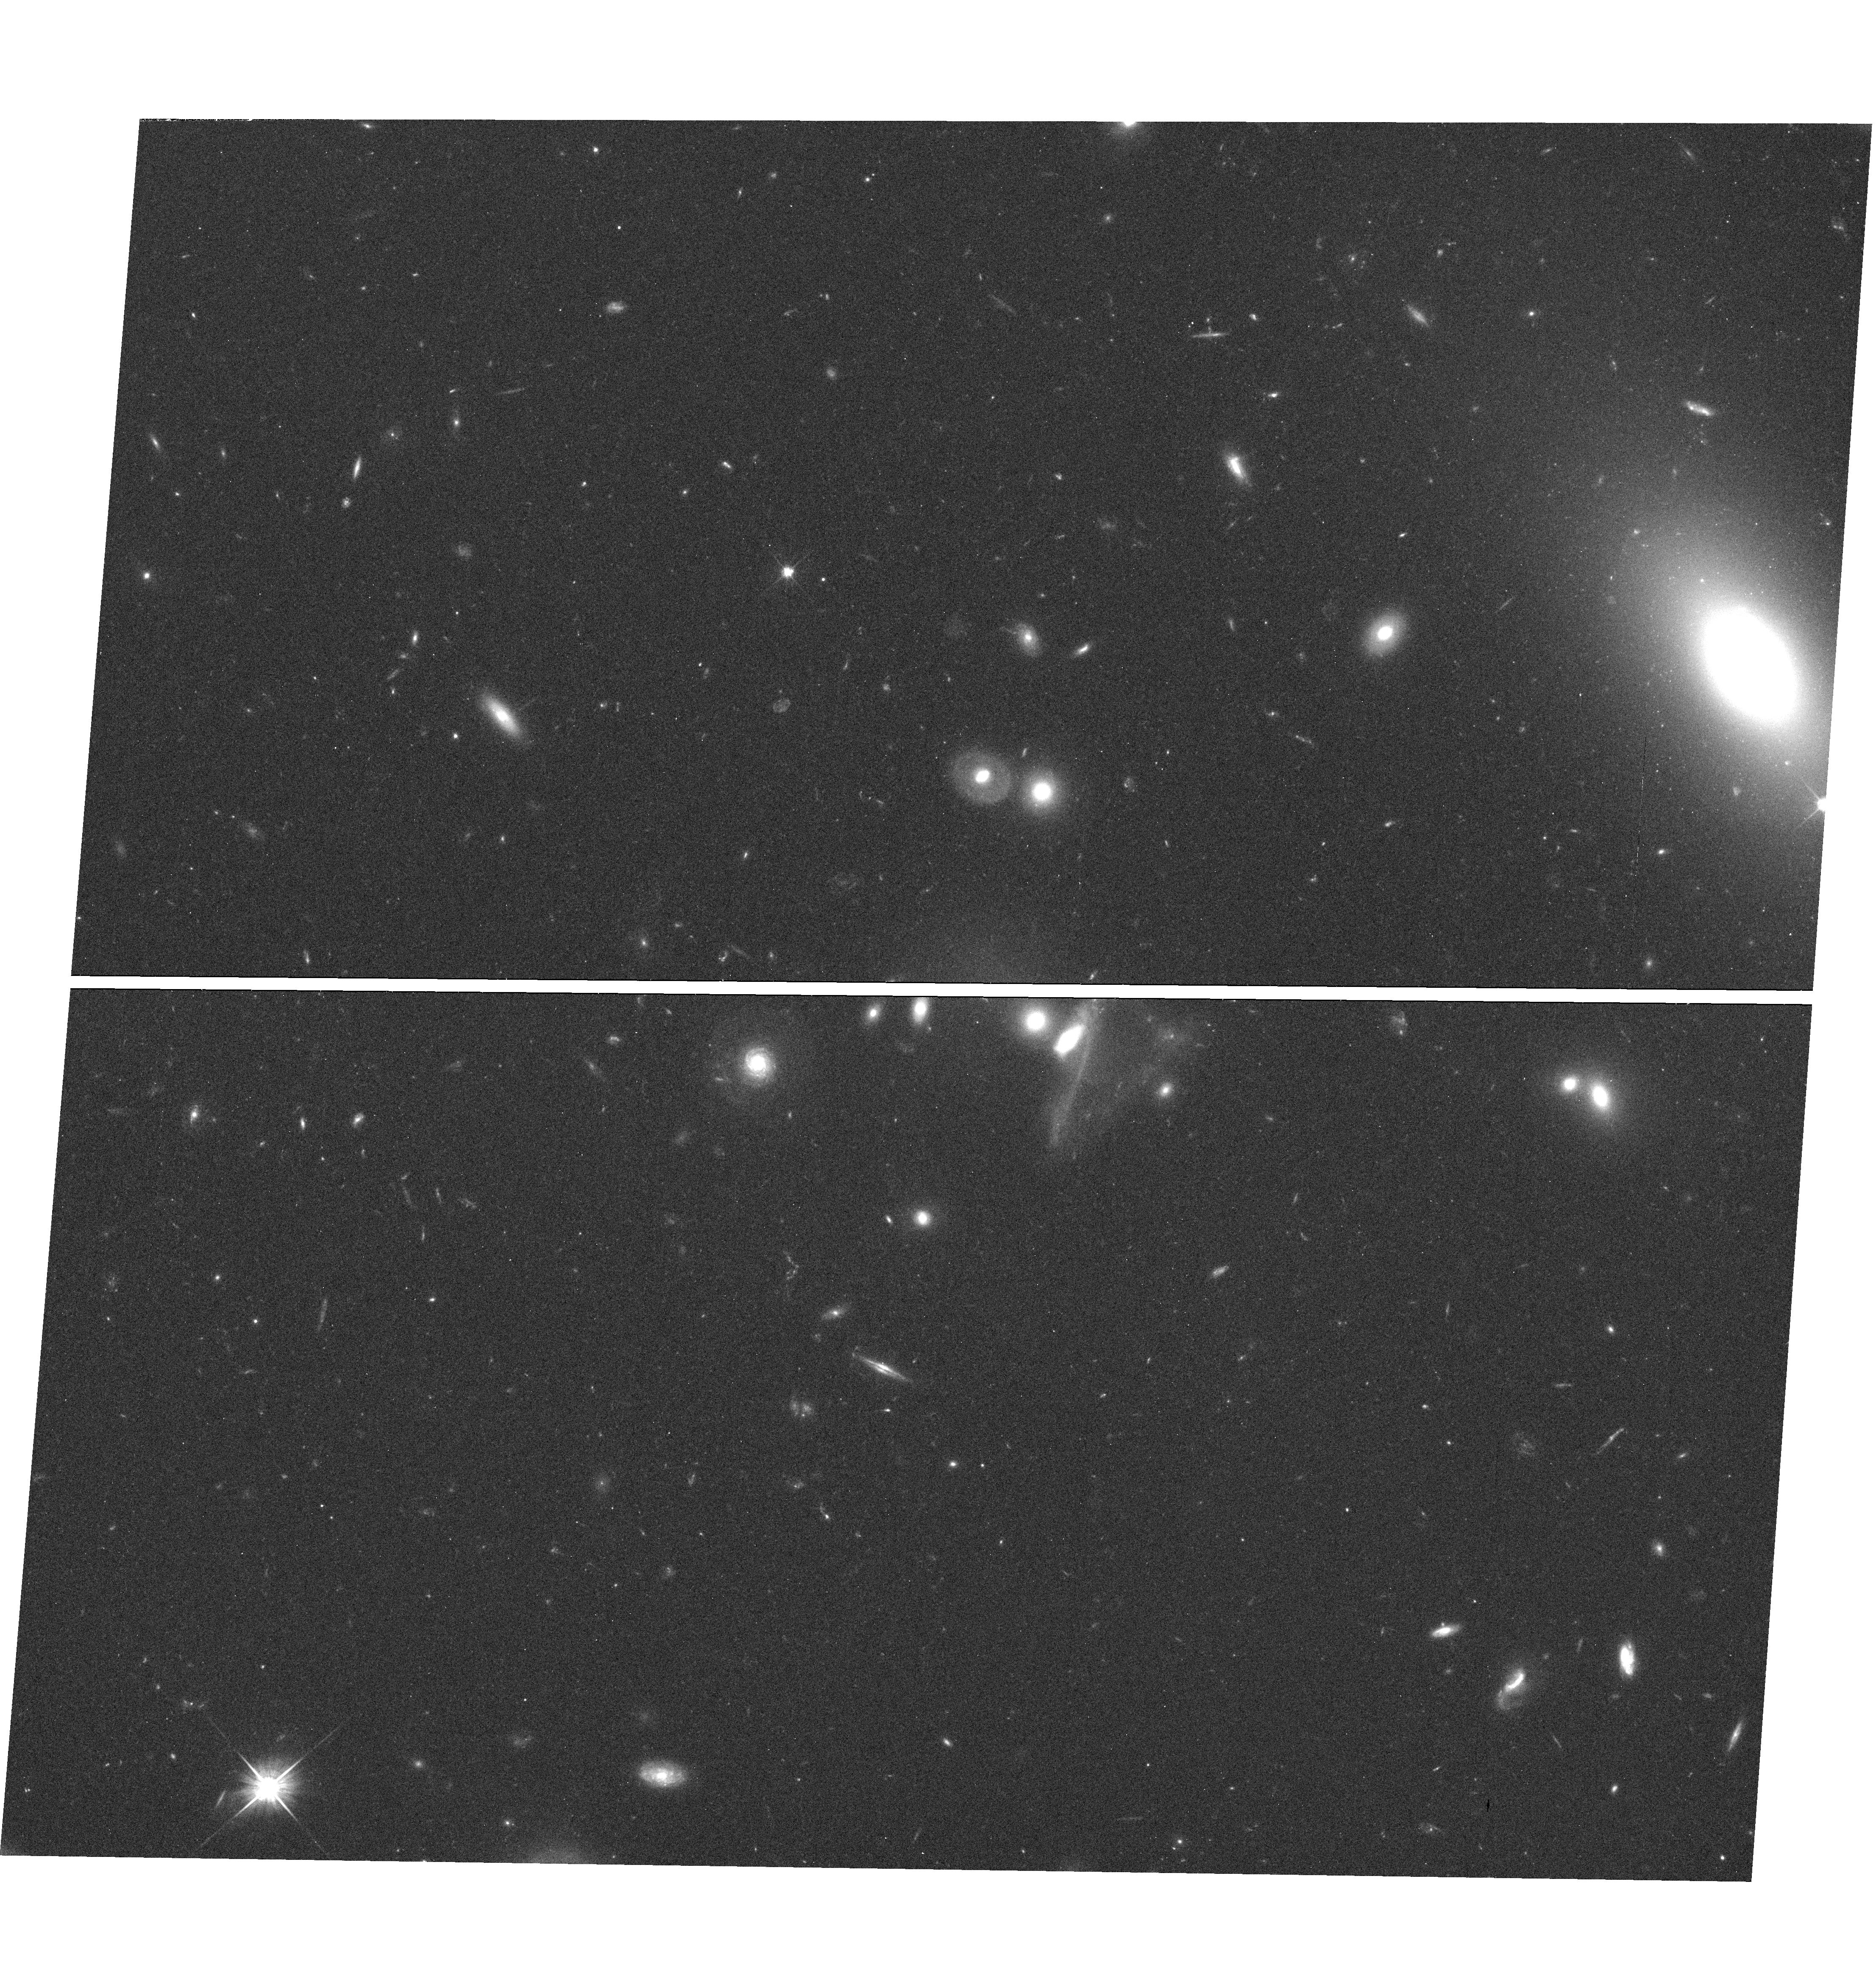
Target: field at RA 162.823°, Dec 33.988°
Instrument: WFC3/UVIS
Filter: F606W
Exposure: 27 min
Observation ID: hst_12024_04_wfc3_uvis_f606w_ibg704

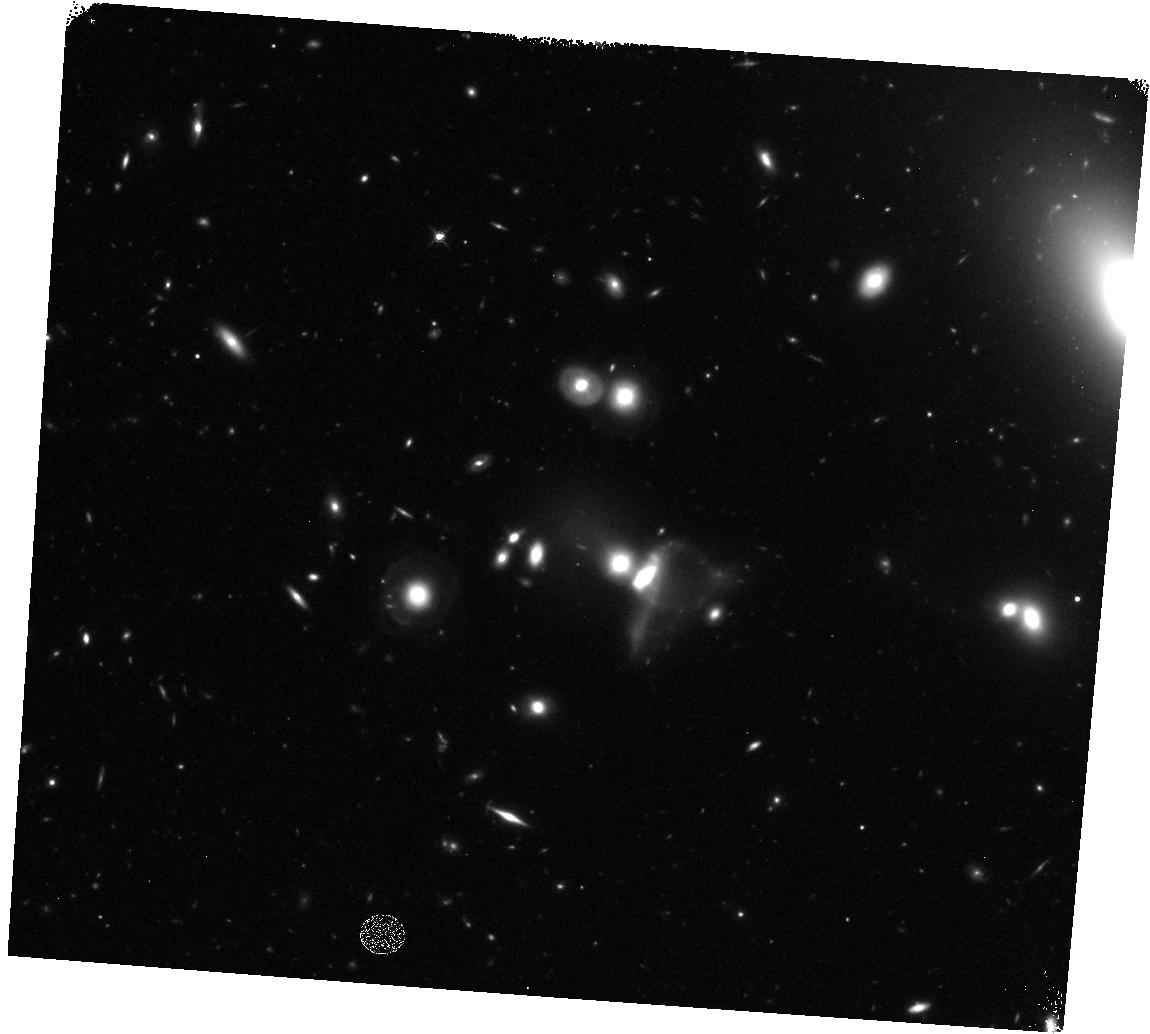
Target: field at RA 162.820°, Dec 33.987°
Instrument: WFC3/IR
Filter: F160W
Exposure: 32 min
Observation ID: hst_12024_05_wfc3_ir_f160w_ibg705

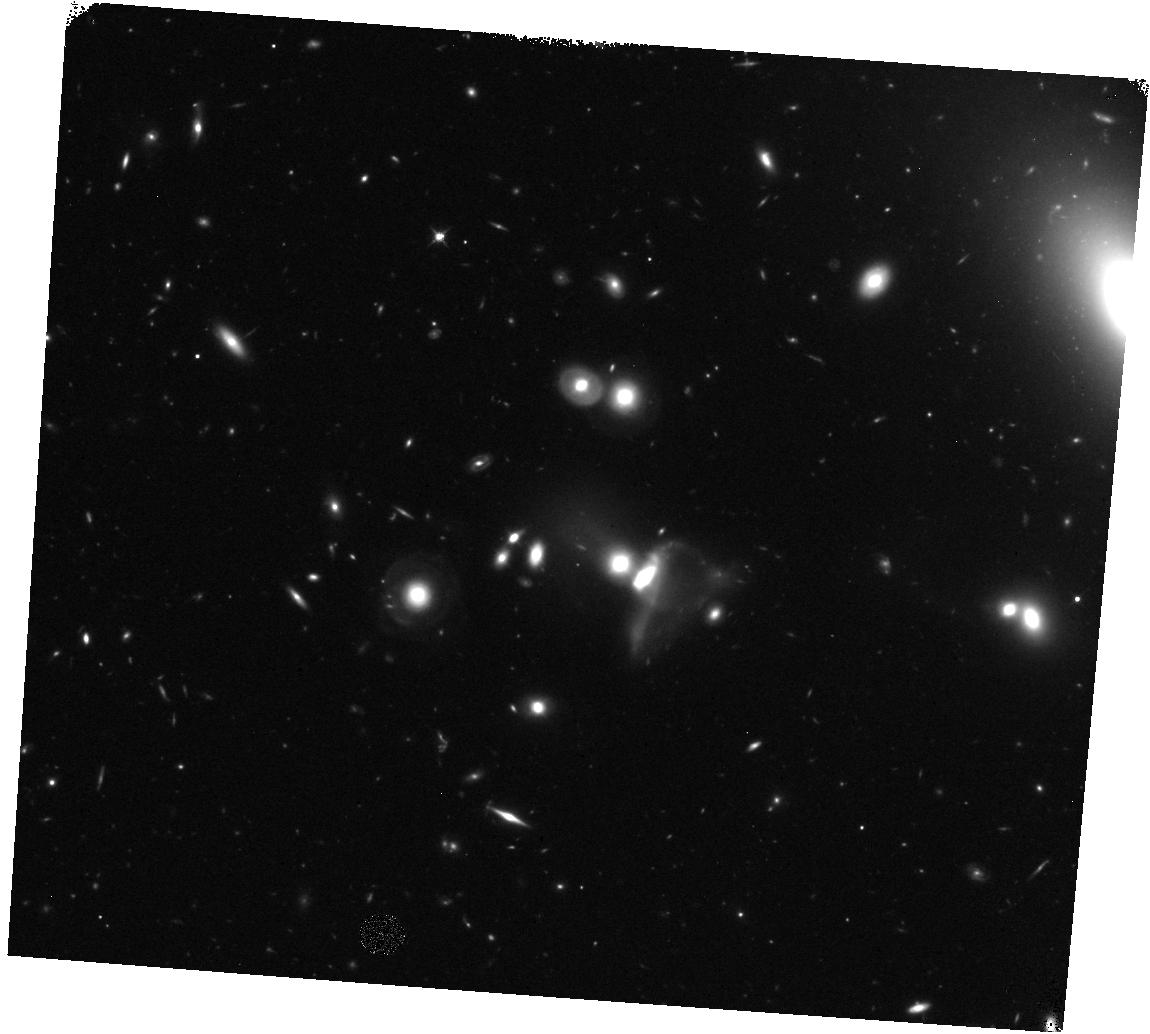
Target: field at RA 162.820°, Dec 33.987°
Instrument: WFC3/IR
Filter: F125W
Exposure: 32 min
Observation ID: hst_12024_05_wfc3_ir_f125w_ibg705

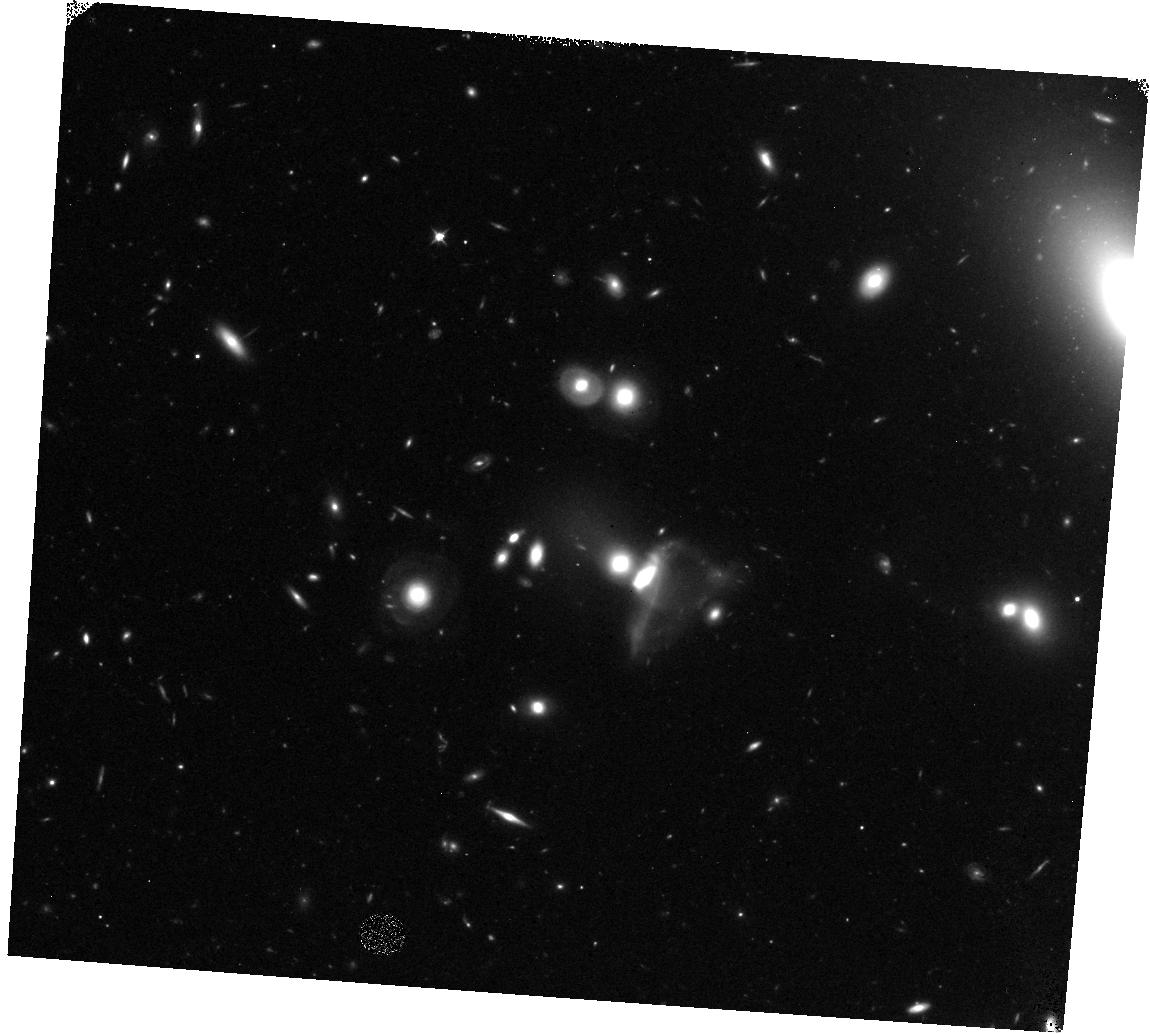
Target: field at RA 162.820°, Dec 33.987°
Instrument: WFC3/IR
Filter: F098M
Exposure: 1.1 h
Observation ID: hst_12024_05_wfc3_ir_f098m_ibg705

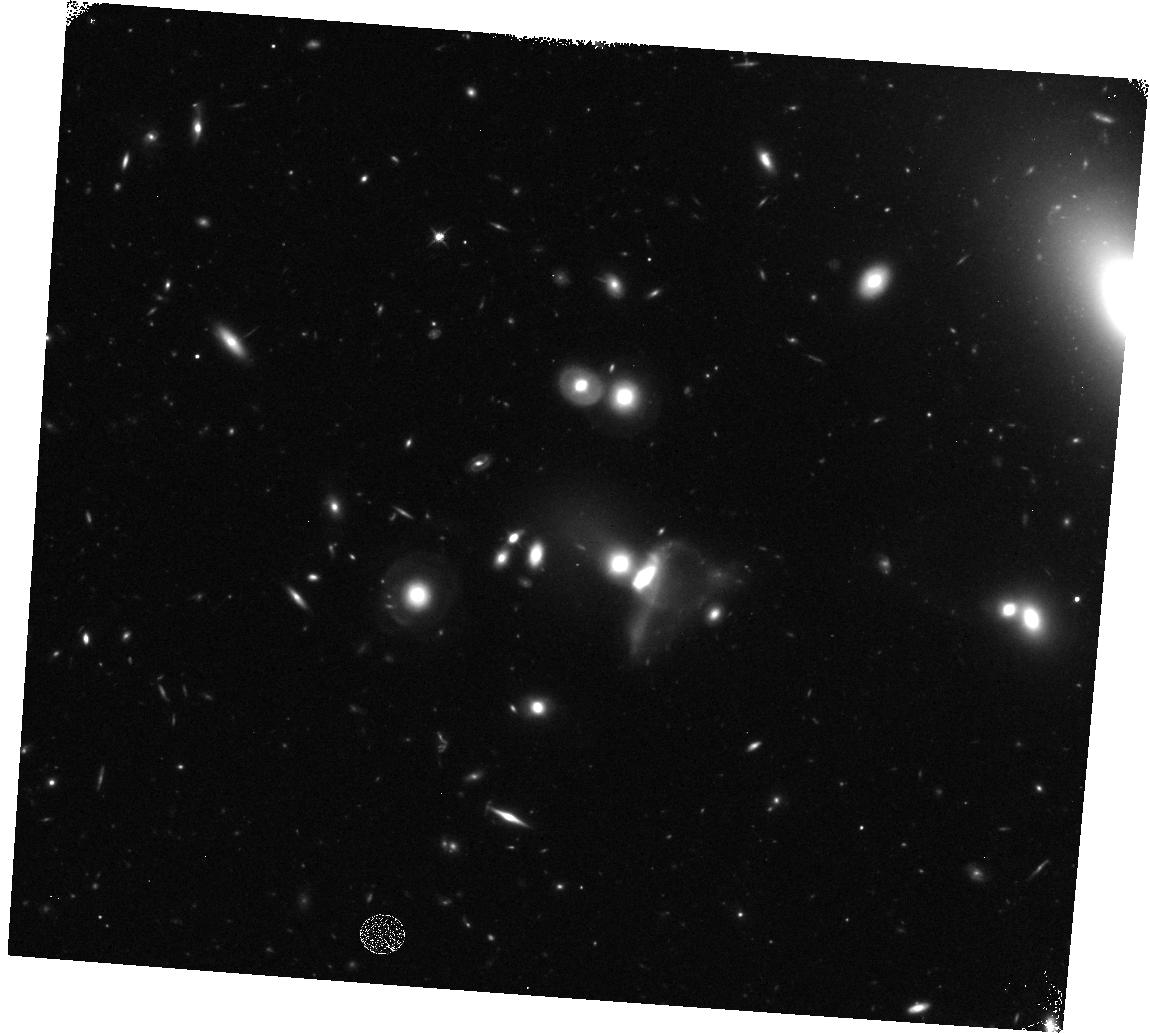
Target: field at RA 162.820°, Dec 33.987°
Instrument: WFC3/IR
Filter: F125W
Exposure: 23 min
Observation ID: hst_12024_04_wfc3_ir_f125w_ibg704

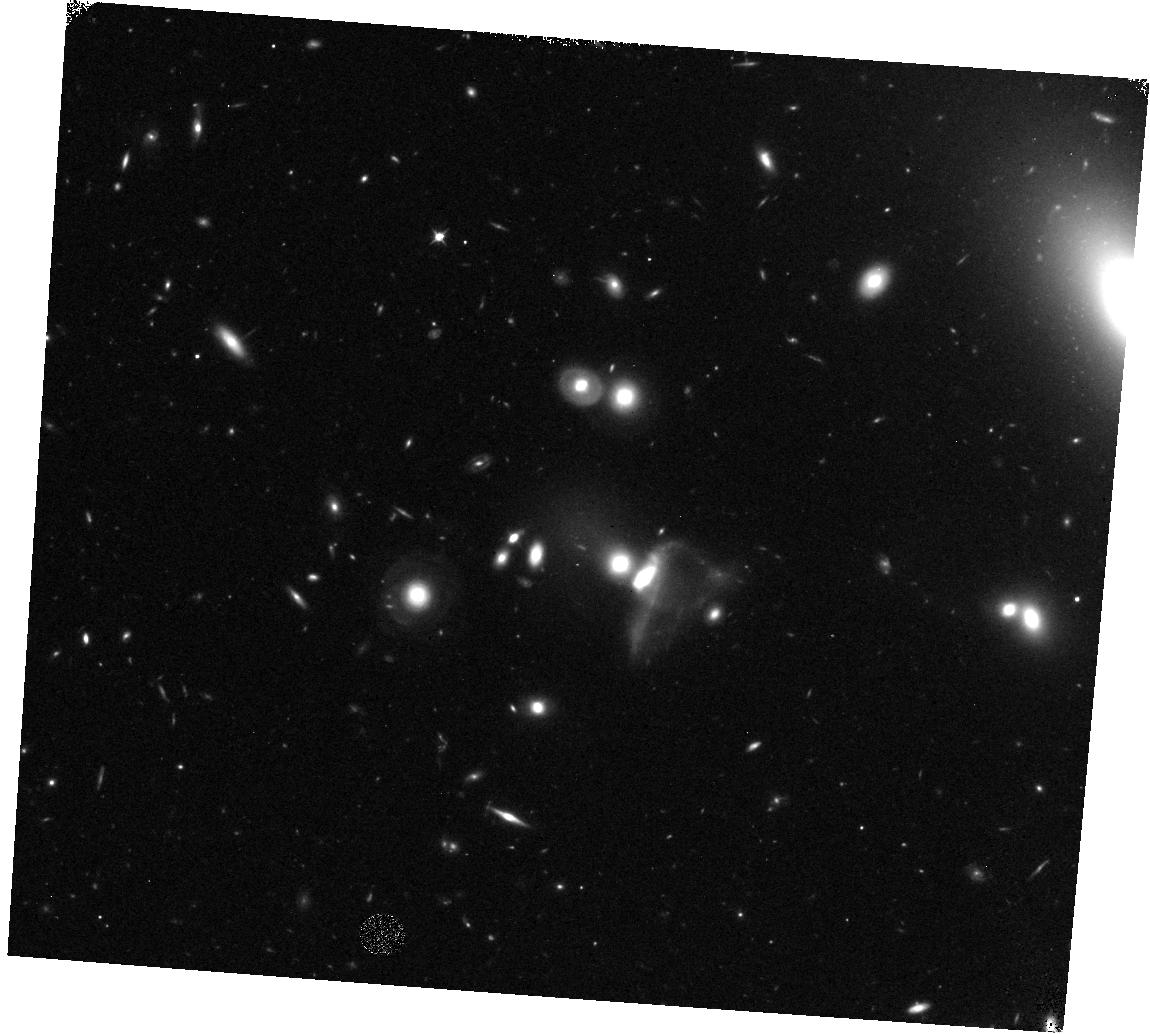
Target: field at RA 162.820°, Dec 33.987°
Instrument: WFC3/IR
Filter: F098M
Exposure: 37 min
Observation ID: hst_12024_04_wfc3_ir_f098m_ibg704

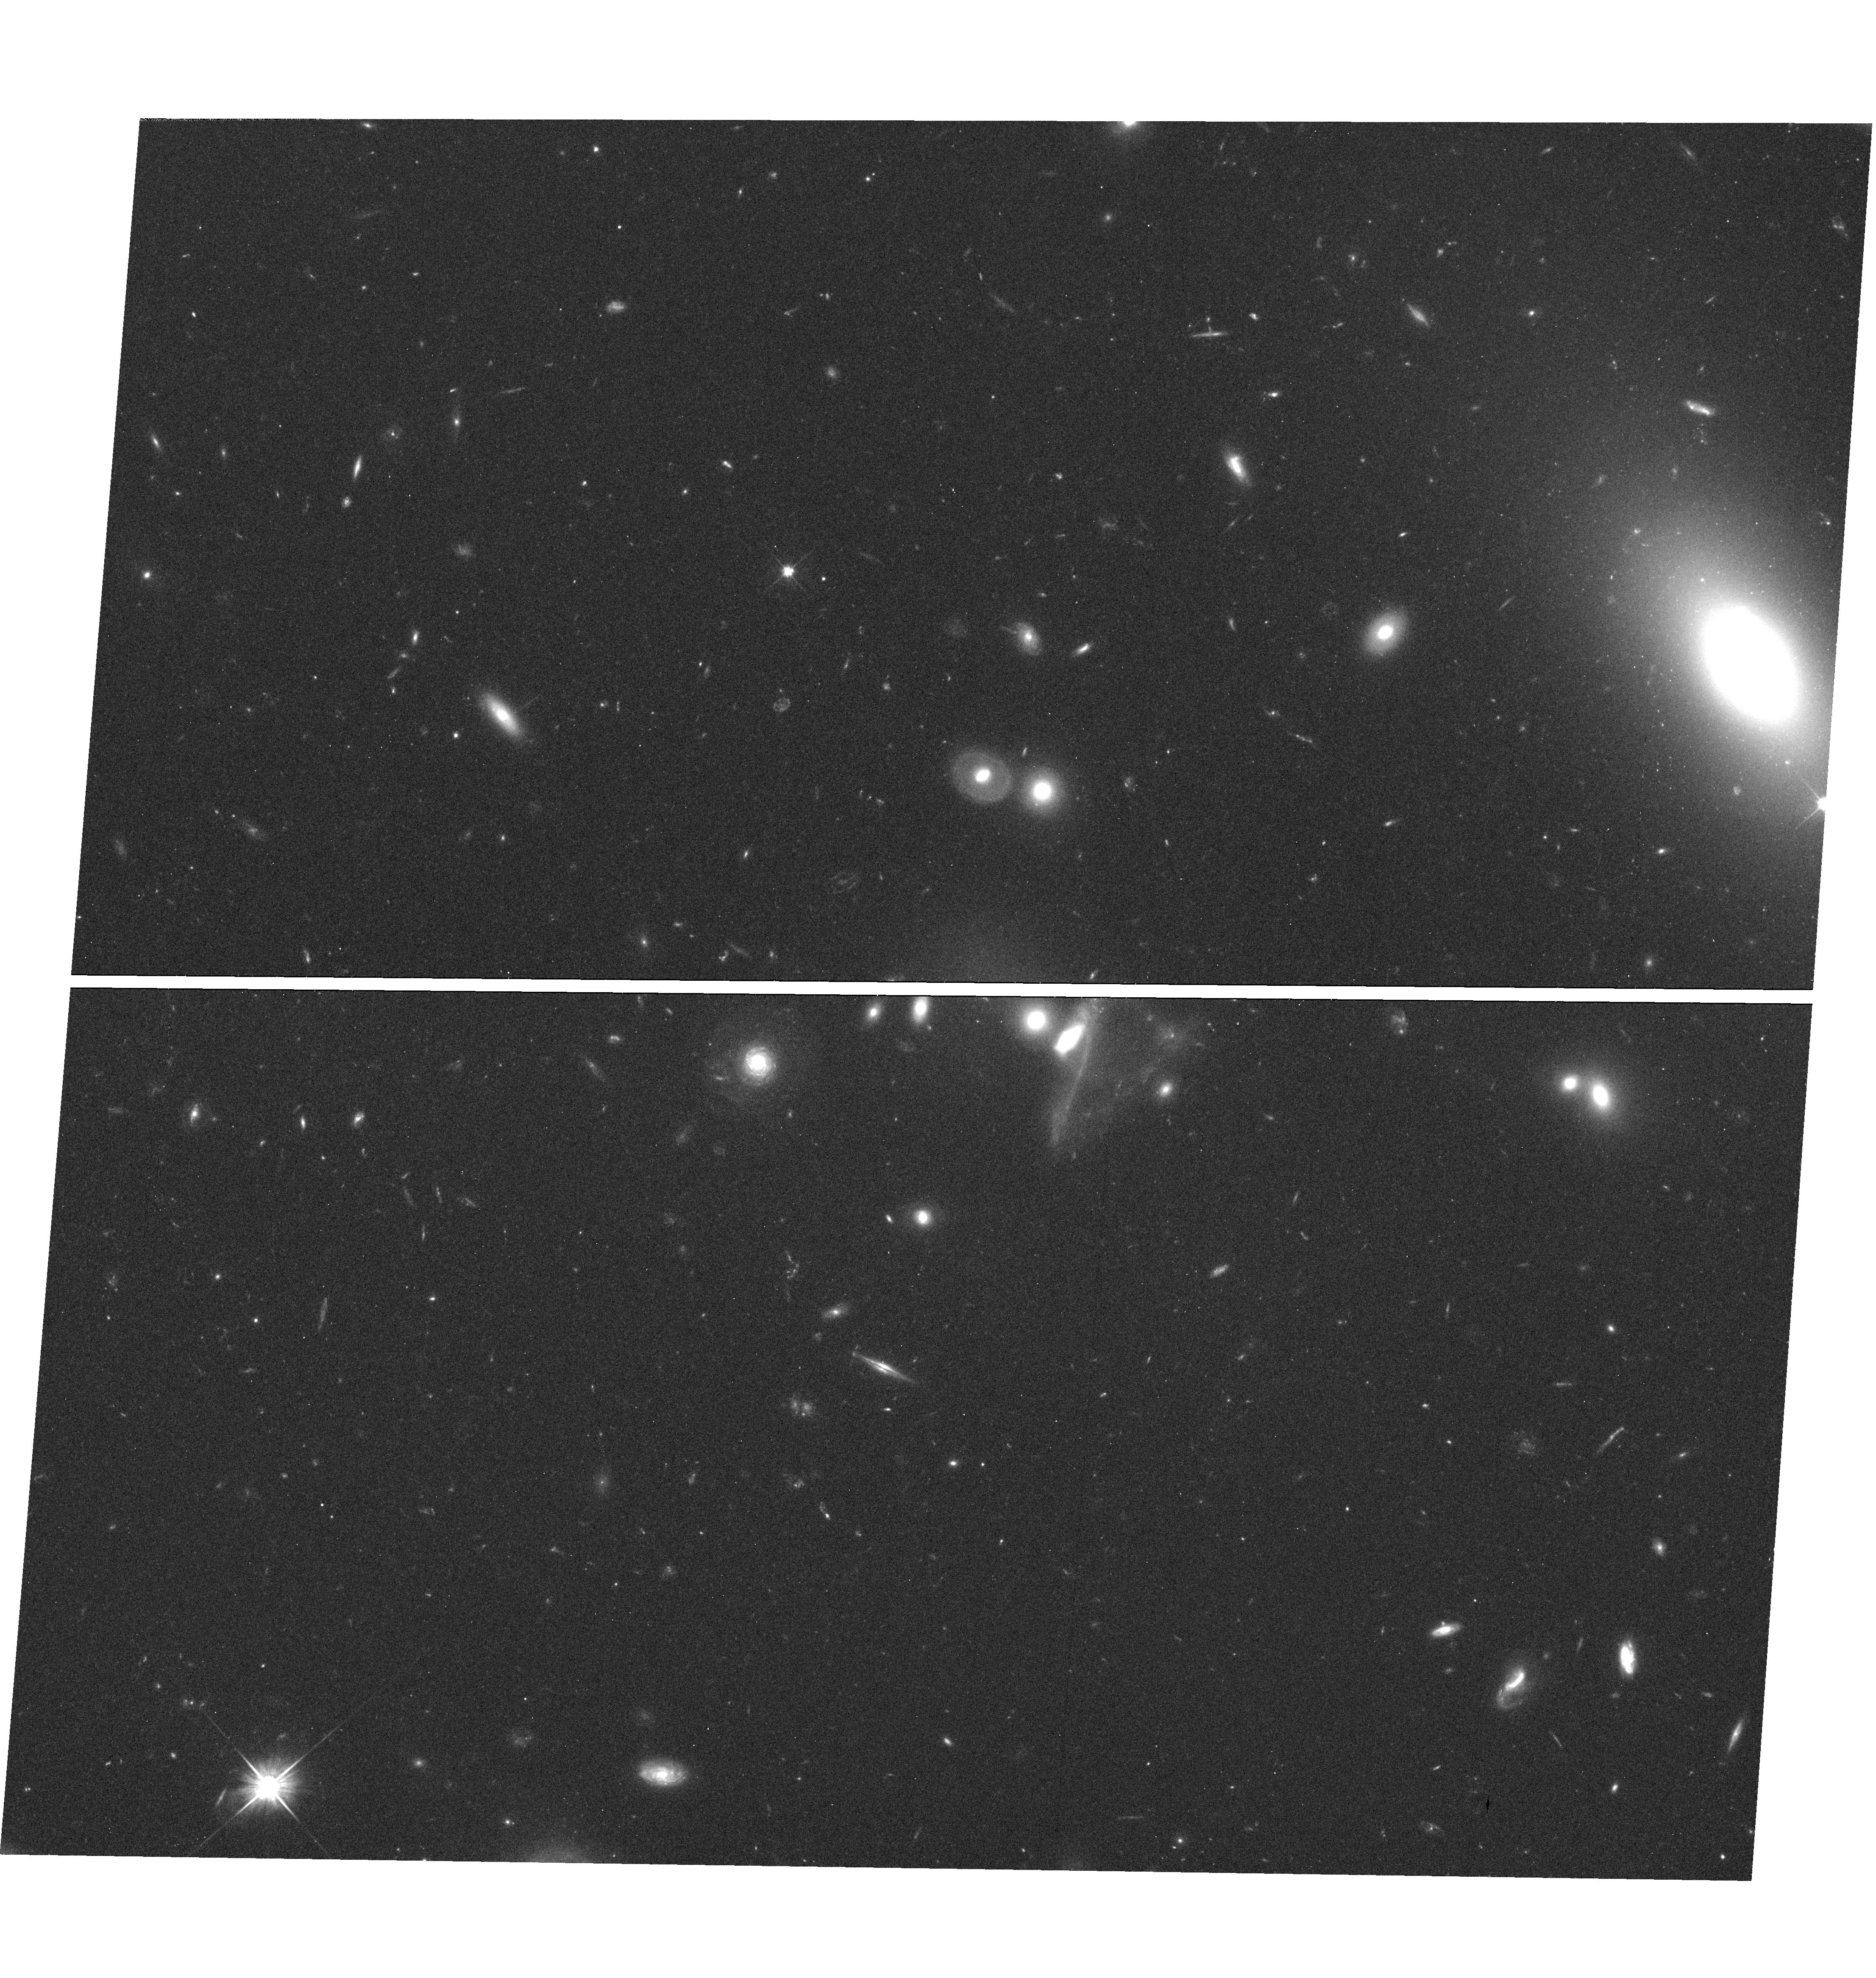
Target: field at RA 162.823°, Dec 33.988°
Instrument: WFC3/UVIS
Filter: F606W
Exposure: 43 min
Observation ID: hst_12024_05_wfc3_uvis_f606w_ibg705

COS-GTO: Great Wall Tomography - Part 2 (PI: Green, James Carswell)

This is a program to observe several targets behind the Great Wall (GW), a typical galaxy filament in the Universe. The approach is to observe a series of targets in one area of sky to perform a ``cosmic tomography'' in a 10 Mpc^2 region which includes sightlines through regions of varying galaxy density from no galaxies within 3 Mpc of the sight line to a dozen or more galaxies within 3 Mpc of the sight line. The Sloan Digital Sky Survey (SDSS) plus various CfA redshift surveys are nearly complete at Great Wall distances to 0.1-0.25L*, making the available galaxy survey material sufficient for this study. This program will address several science drivers, including probing the typical covering factor of warm, photoionized gas in galaxy filaments and the metallicity of such gas and how far it is spread from large and small galaxies. Preliminary studies suggest such material extends ~800 kpc from the nearest L* galaxy (even if that galaxy is not the source of the gas) and ~250 kpc from the nearest 0.1L* galaxy. (H0 assumed to be 70 km/s/Mpc)